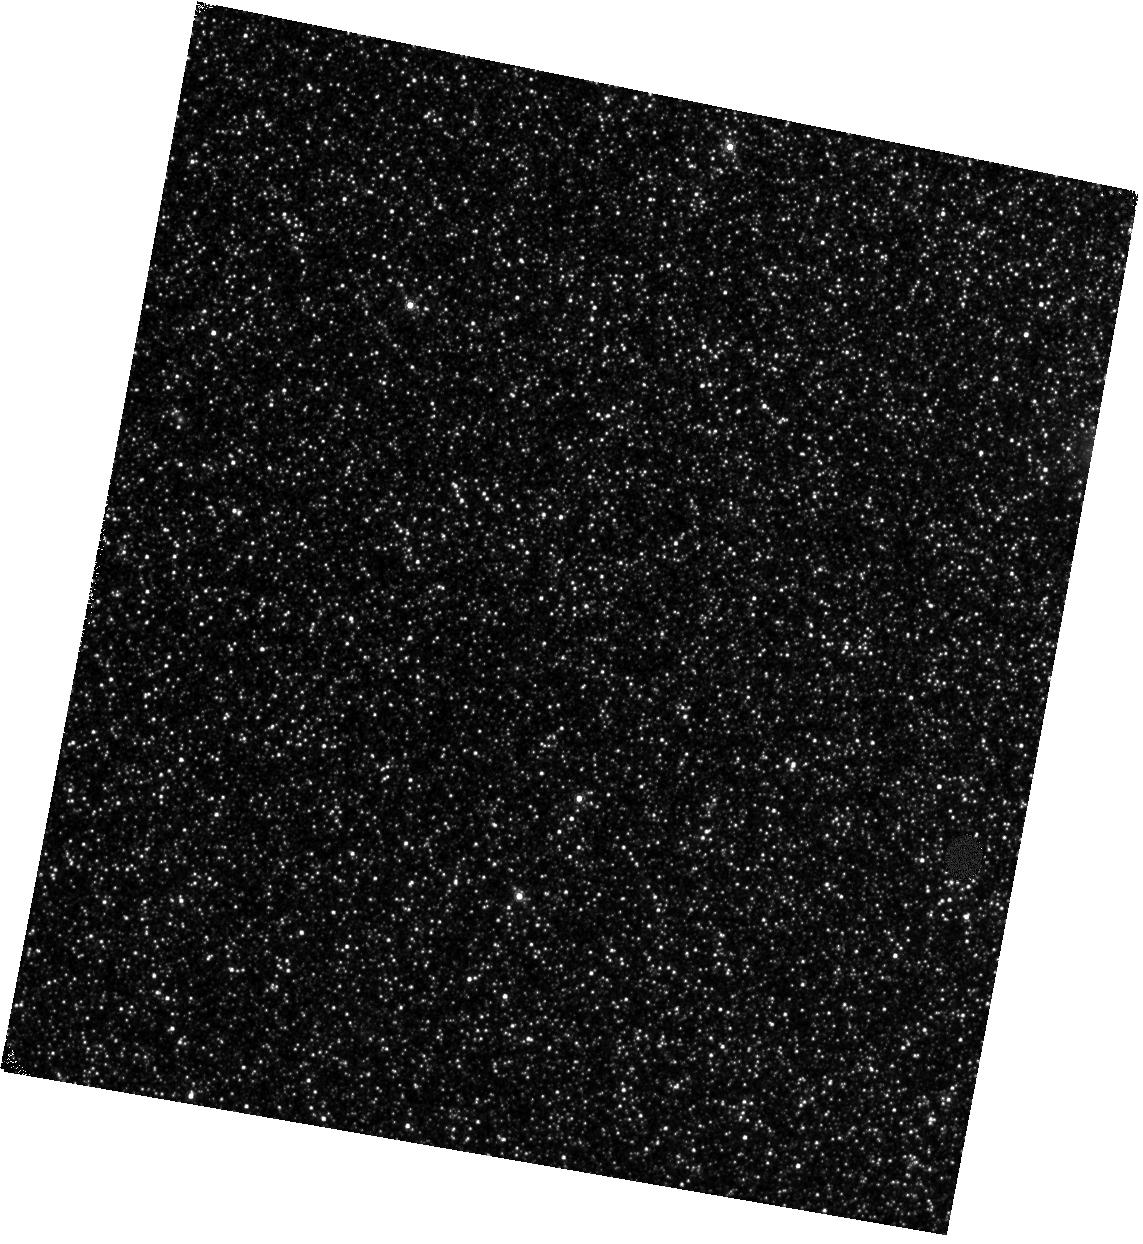
Target: M31-POS09
Instrument: WFC3/IR
Filter: F153M
Exposure: 14 min
Observation ID: hst_14072_09_wfc3_ir_f153m_icyx09

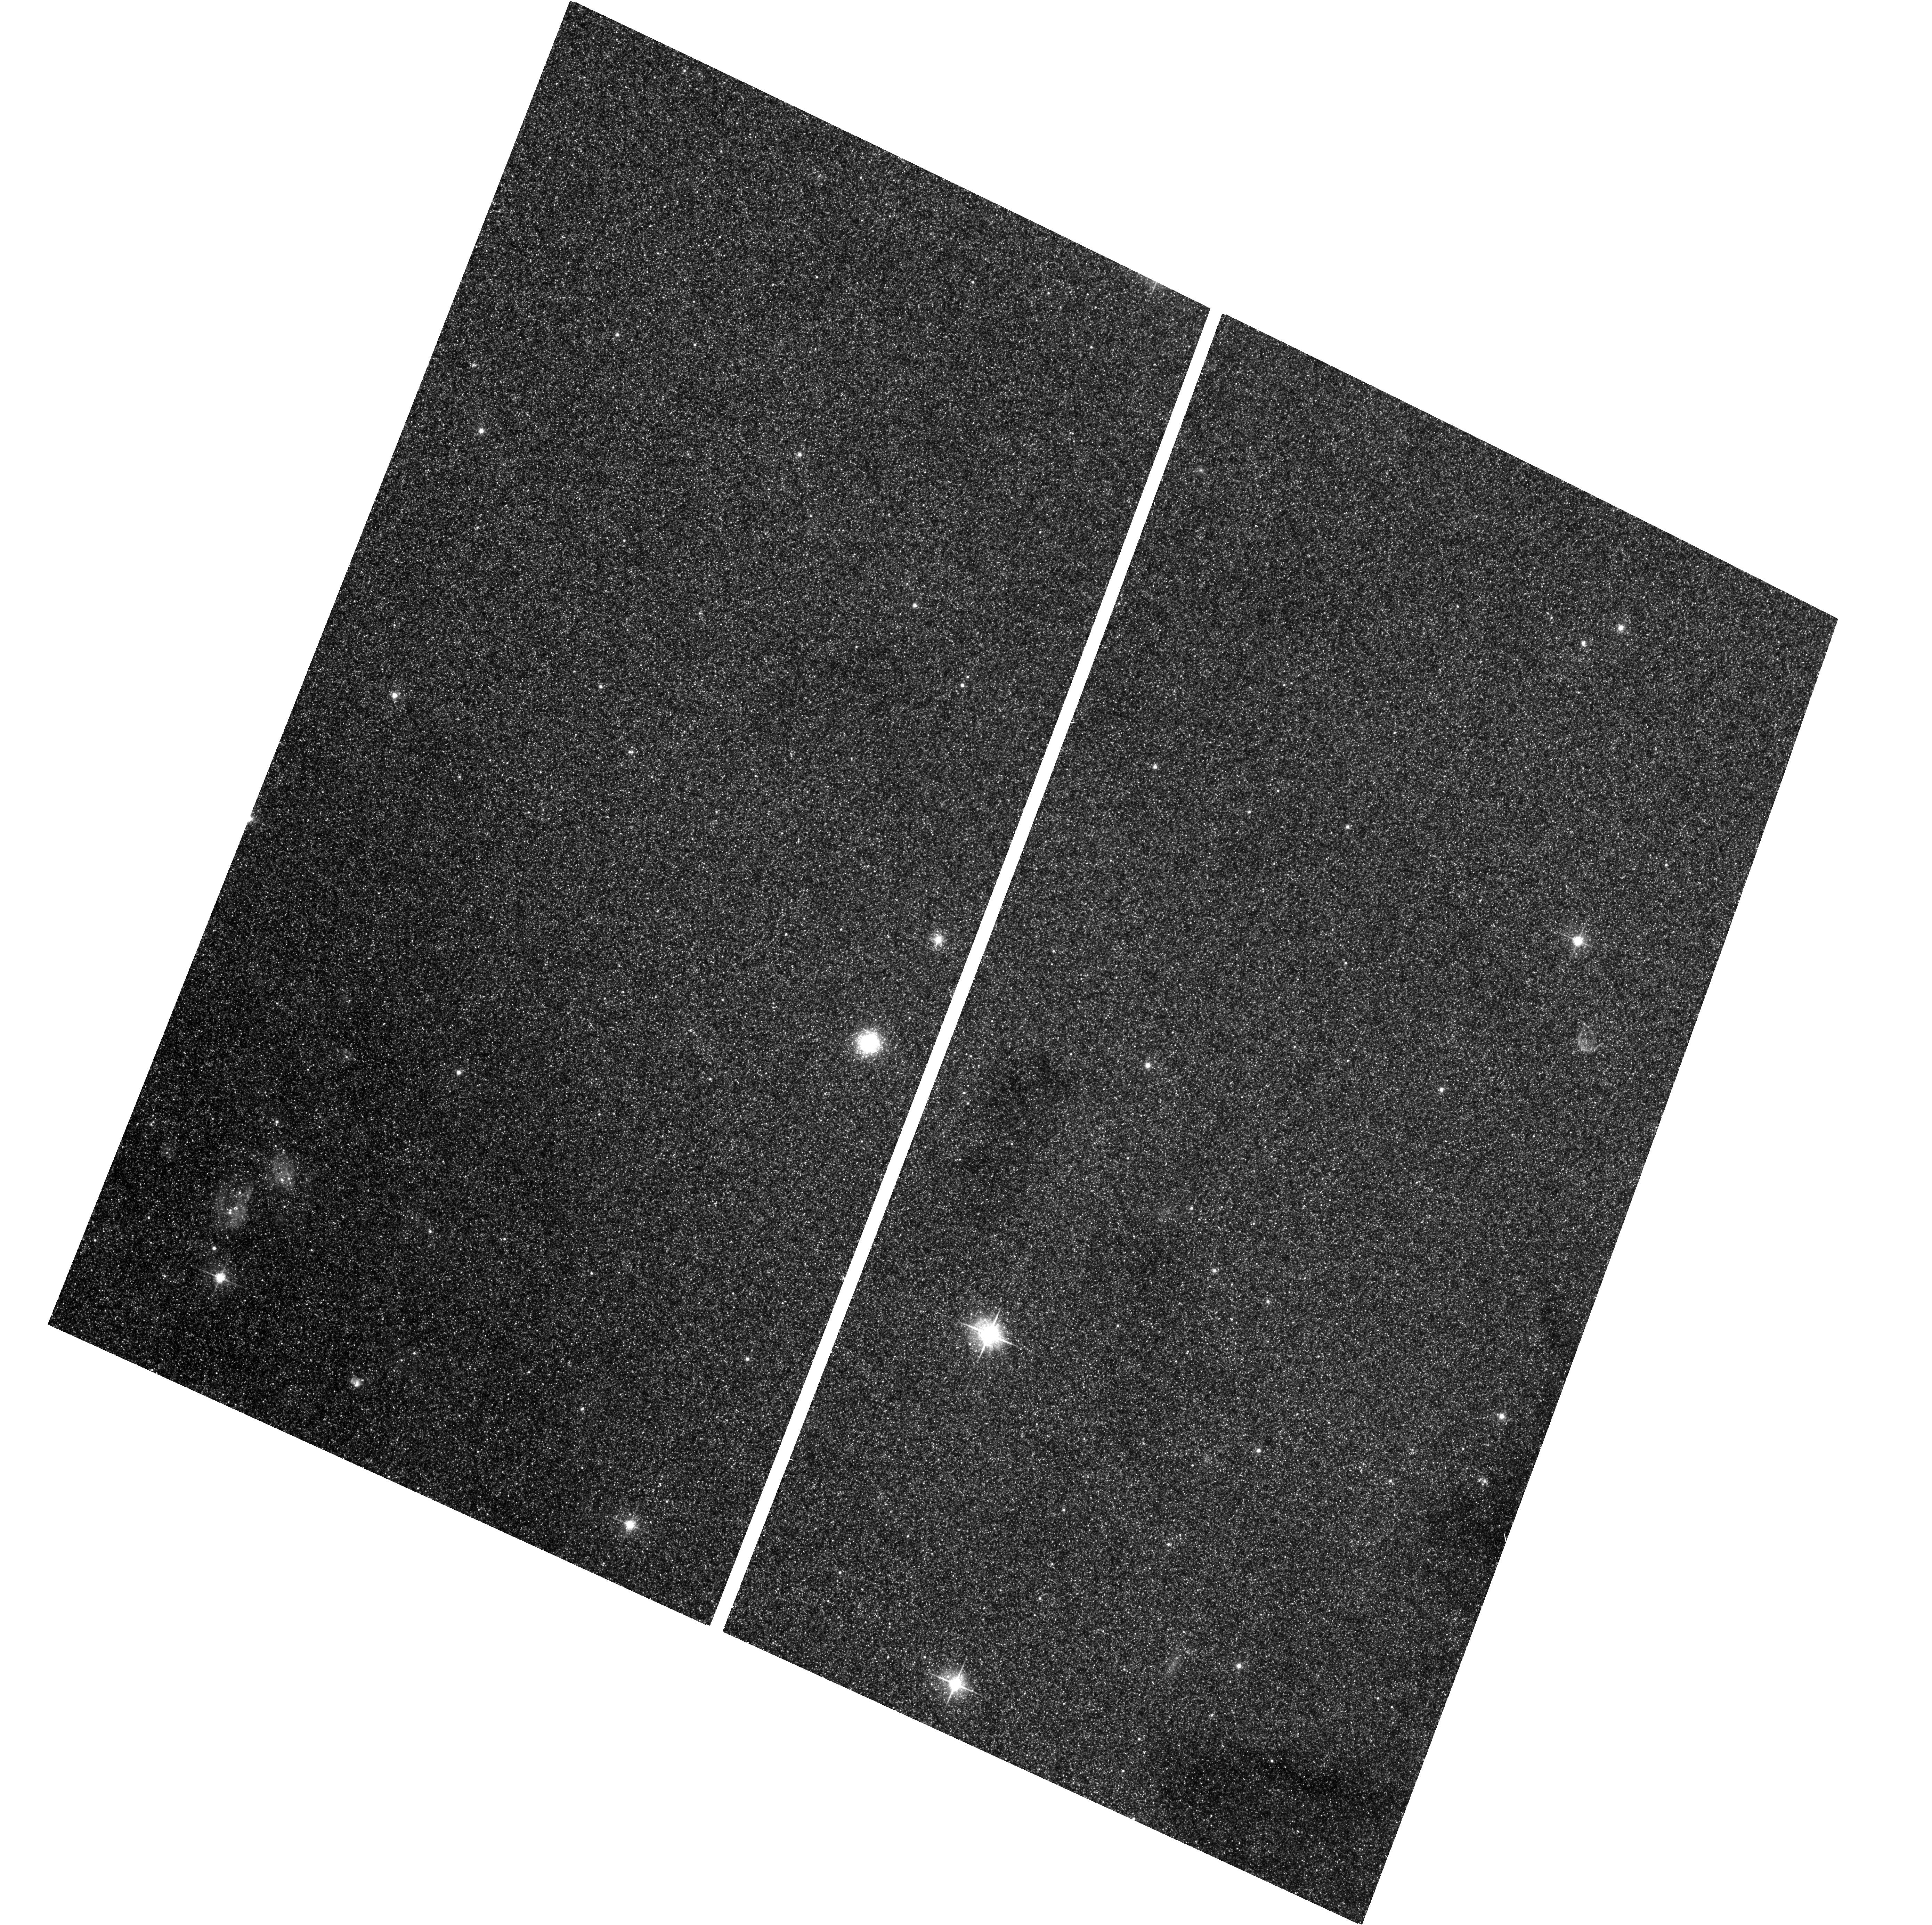
Target: field at RA 10.943°, Dec 41.449°
Instrument: ACS/WFC
Filter: F625W
Exposure: 7 min
Observation ID: hst_14072_02_acs_wfc_f625w_jcyx02

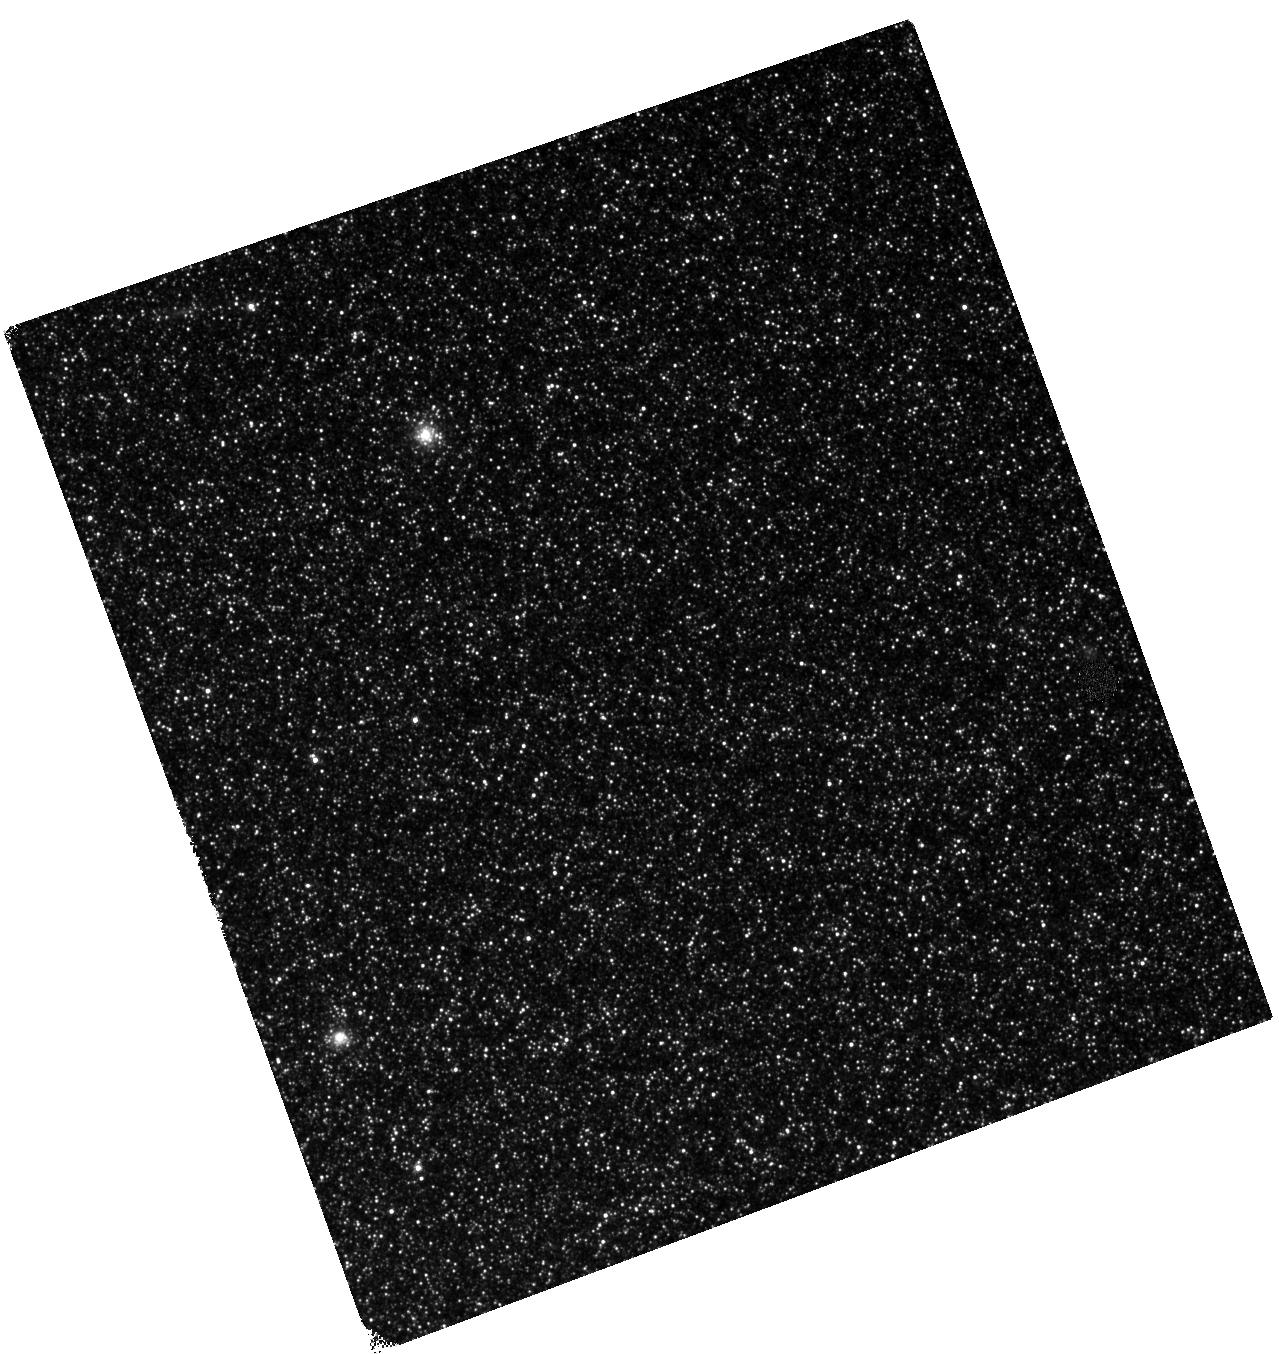
Target: M31-POS04
Instrument: WFC3/IR
Filter: F127M
Exposure: 14 min
Observation ID: hst_14072_04_wfc3_ir_f127m_icyx04

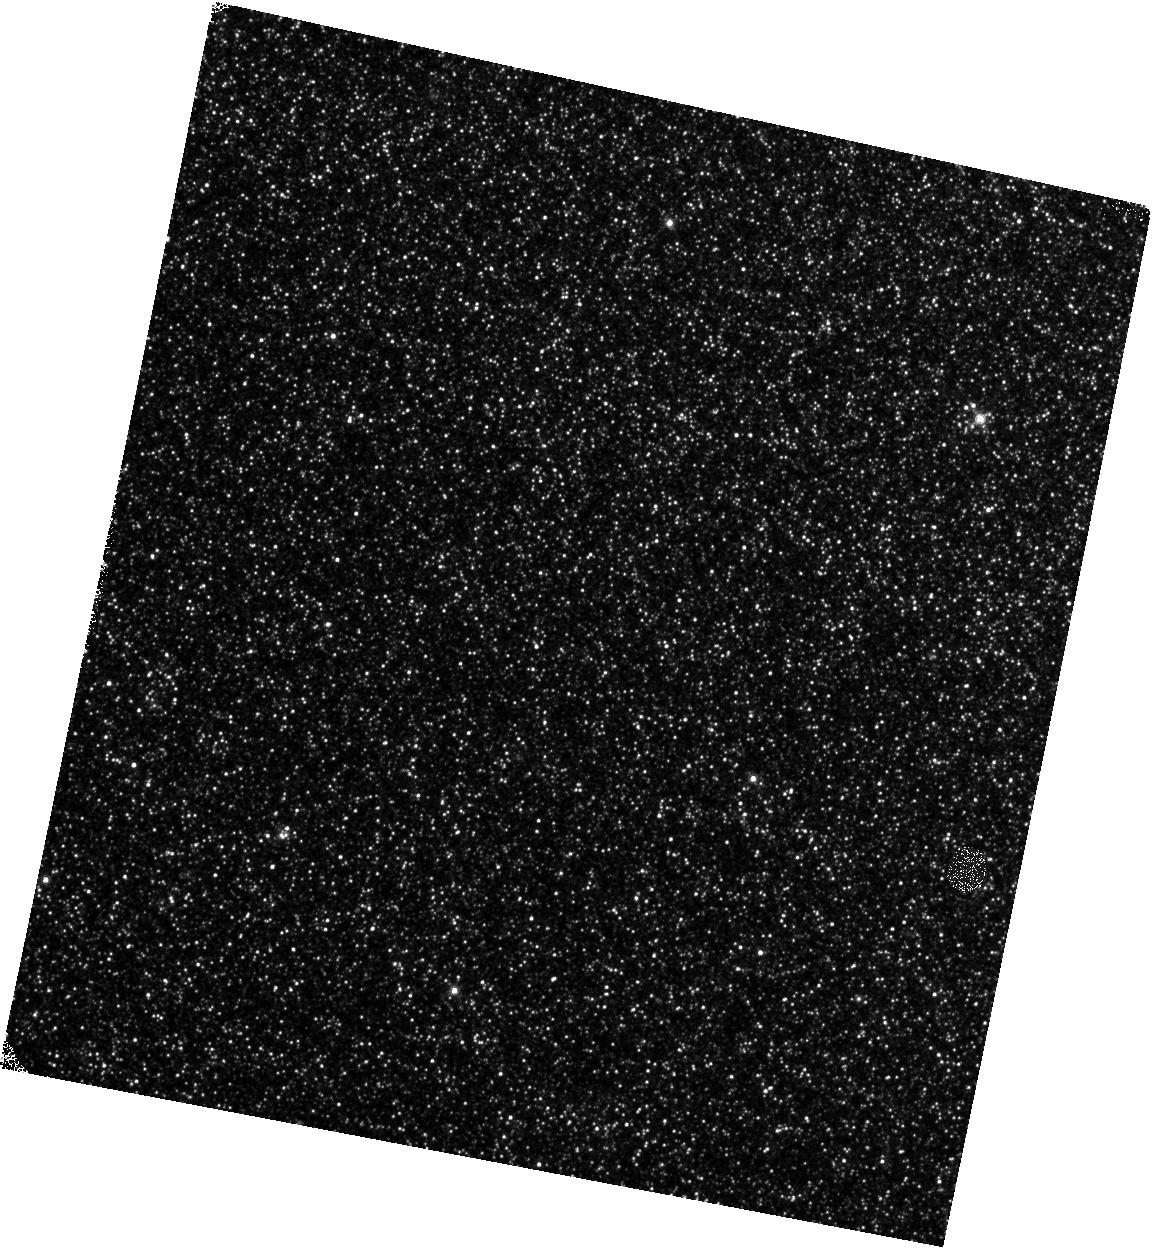
Target: M31-POS08
Instrument: WFC3/IR
Filter: F139M
Exposure: 14 min
Observation ID: hst_14072_08_wfc3_ir_f139m_icyx08

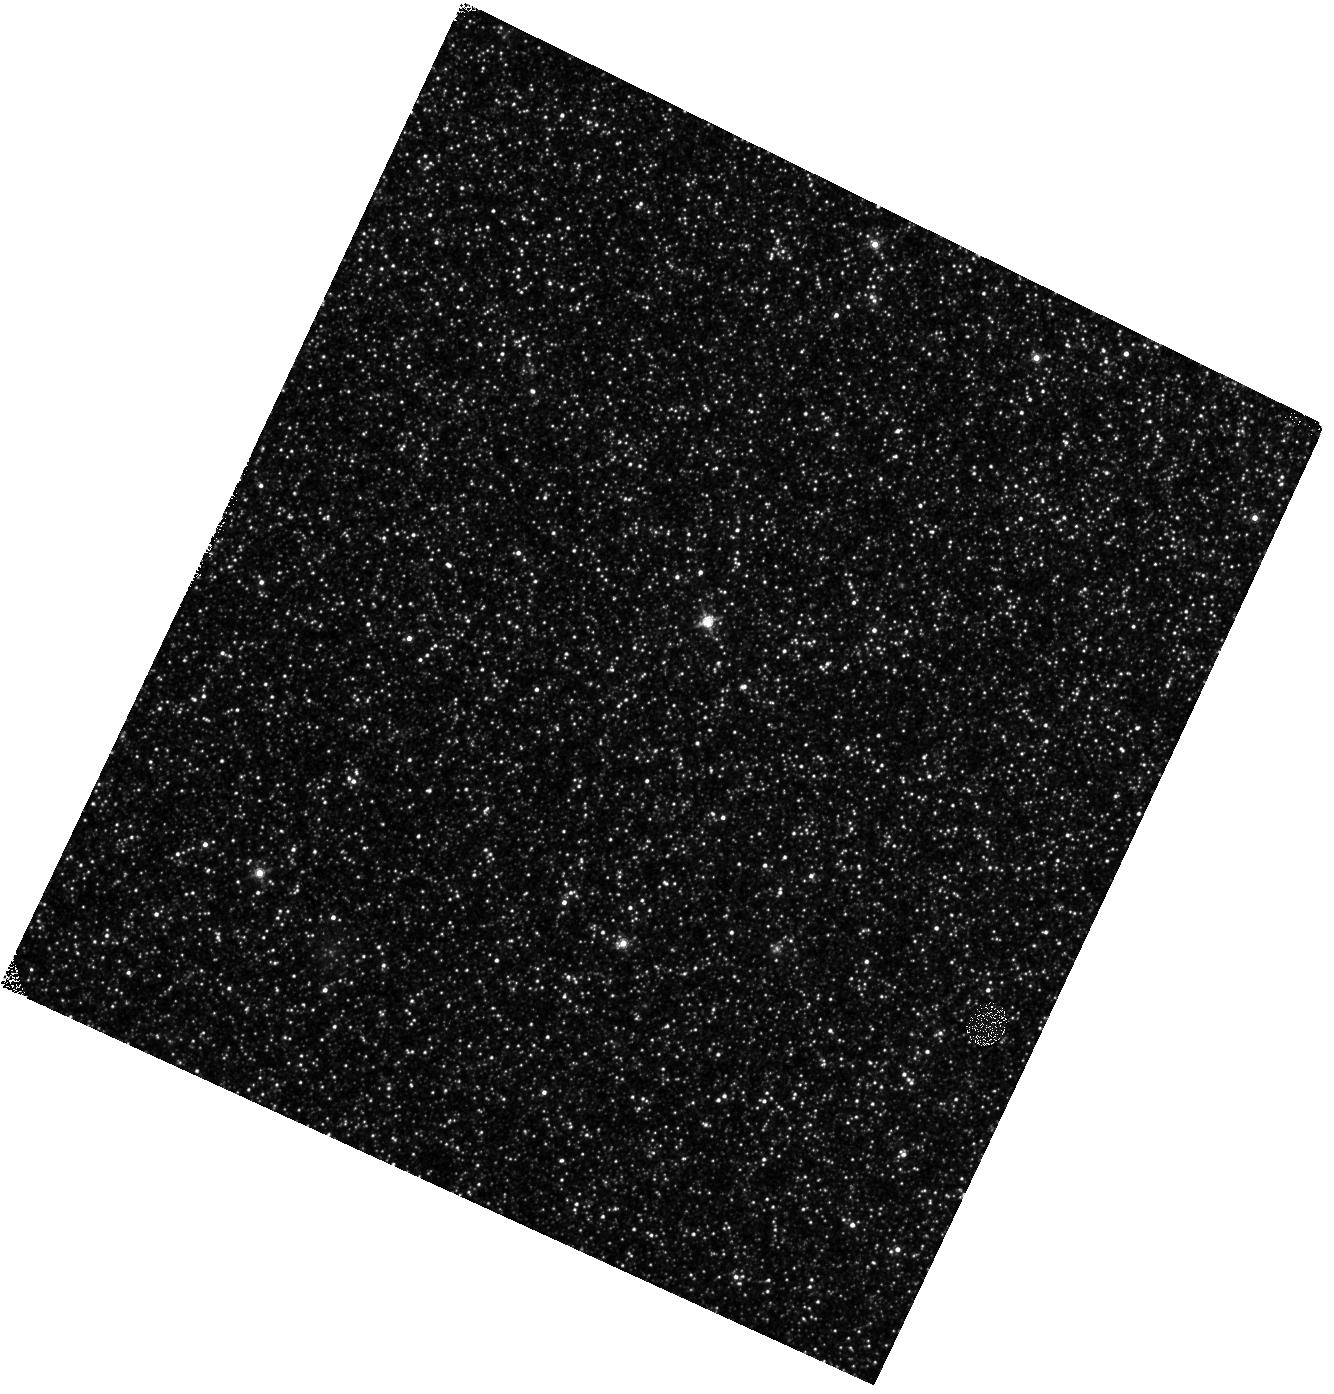
Target: M31-POS10
Instrument: WFC3/IR
Filter: F139M
Exposure: 14 min
Observation ID: hst_14072_10_wfc3_ir_f139m_icyx10

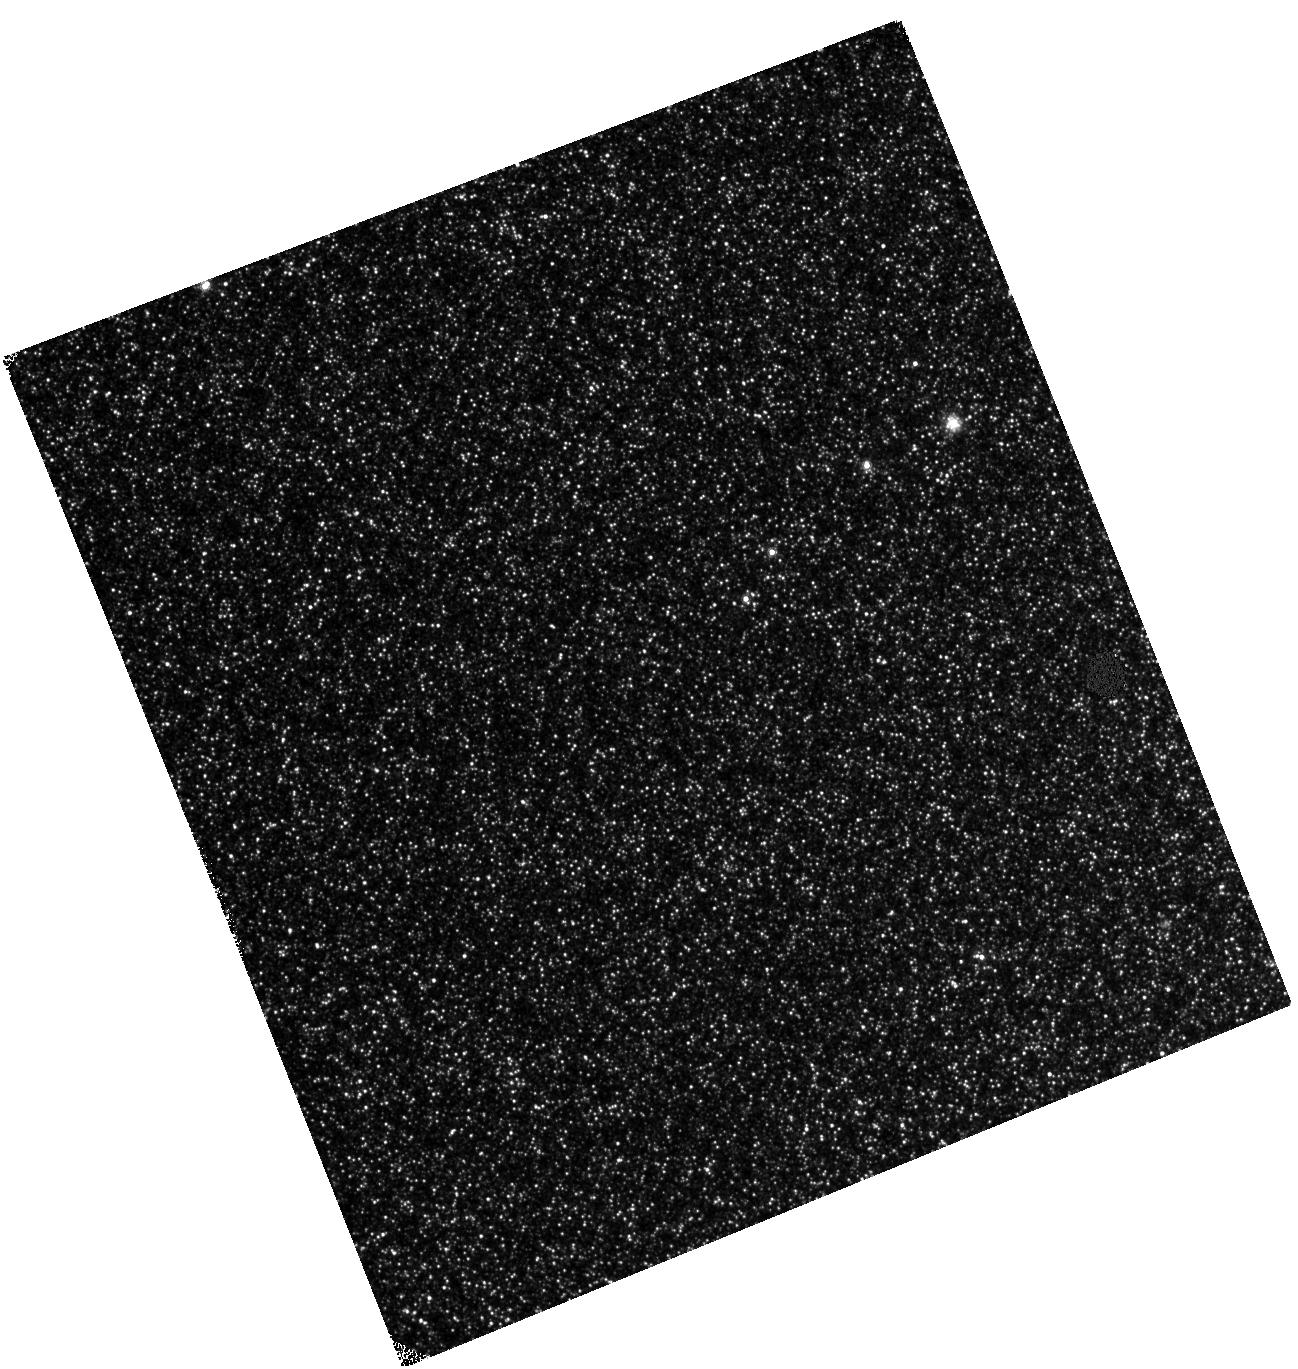
Target: M31-POS06
Instrument: WFC3/IR
Filter: F139M
Exposure: 14 min
Observation ID: hst_14072_06_wfc3_ir_f139m_icyx06

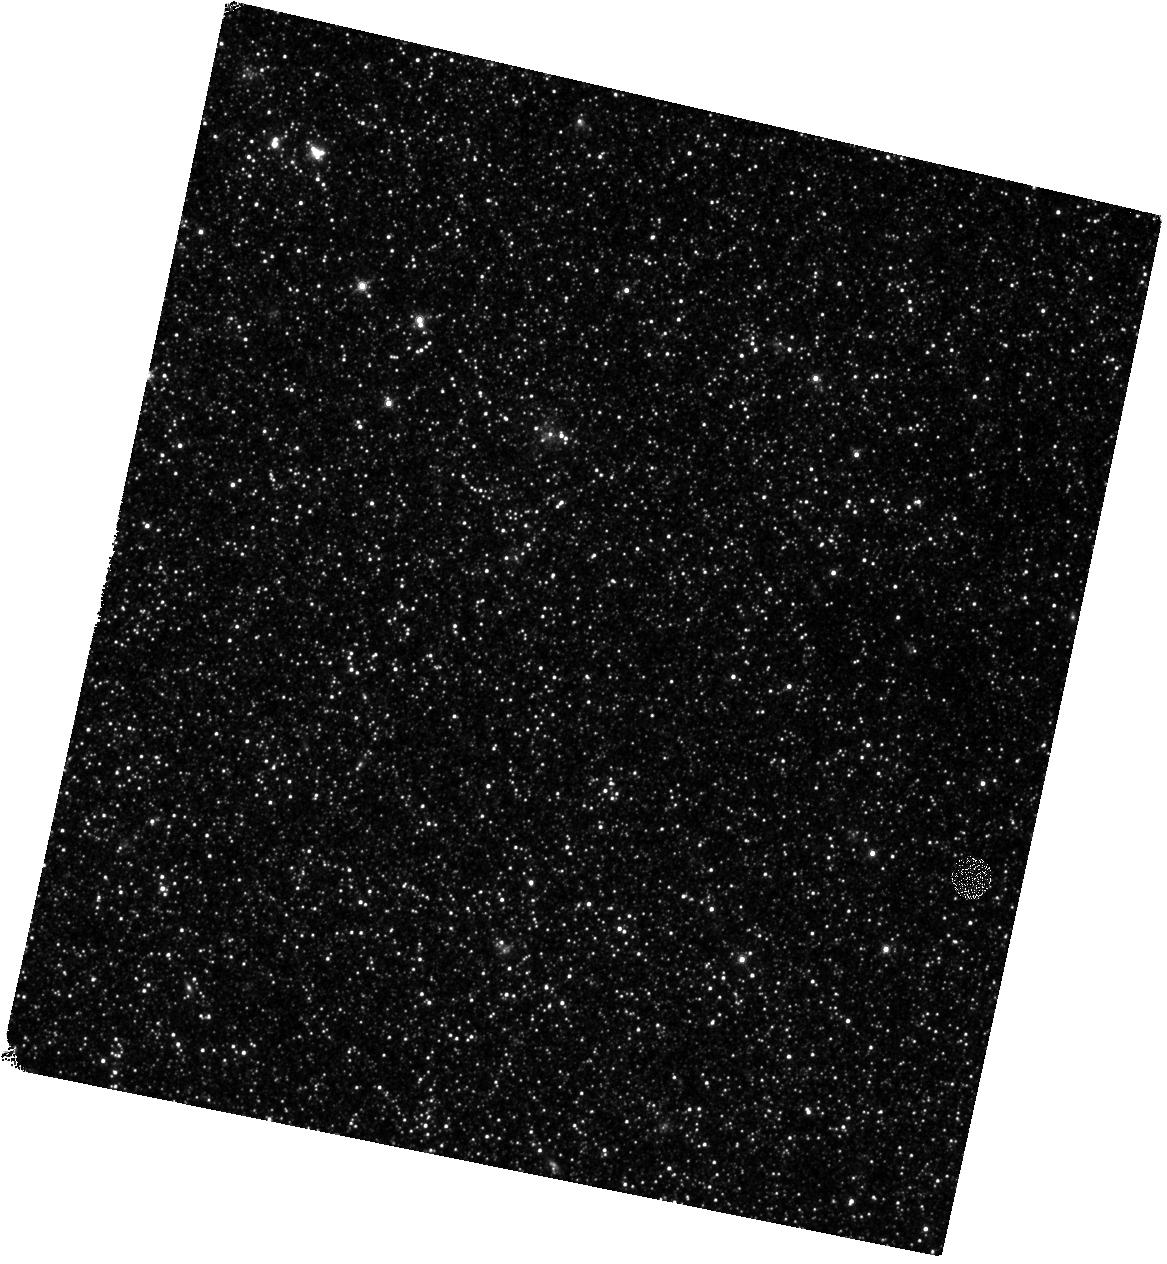
Target: M31-POS15
Instrument: WFC3/IR
Filter: F127M
Exposure: 14 min
Observation ID: hst_14072_15_wfc3_ir_f127m_icyx15

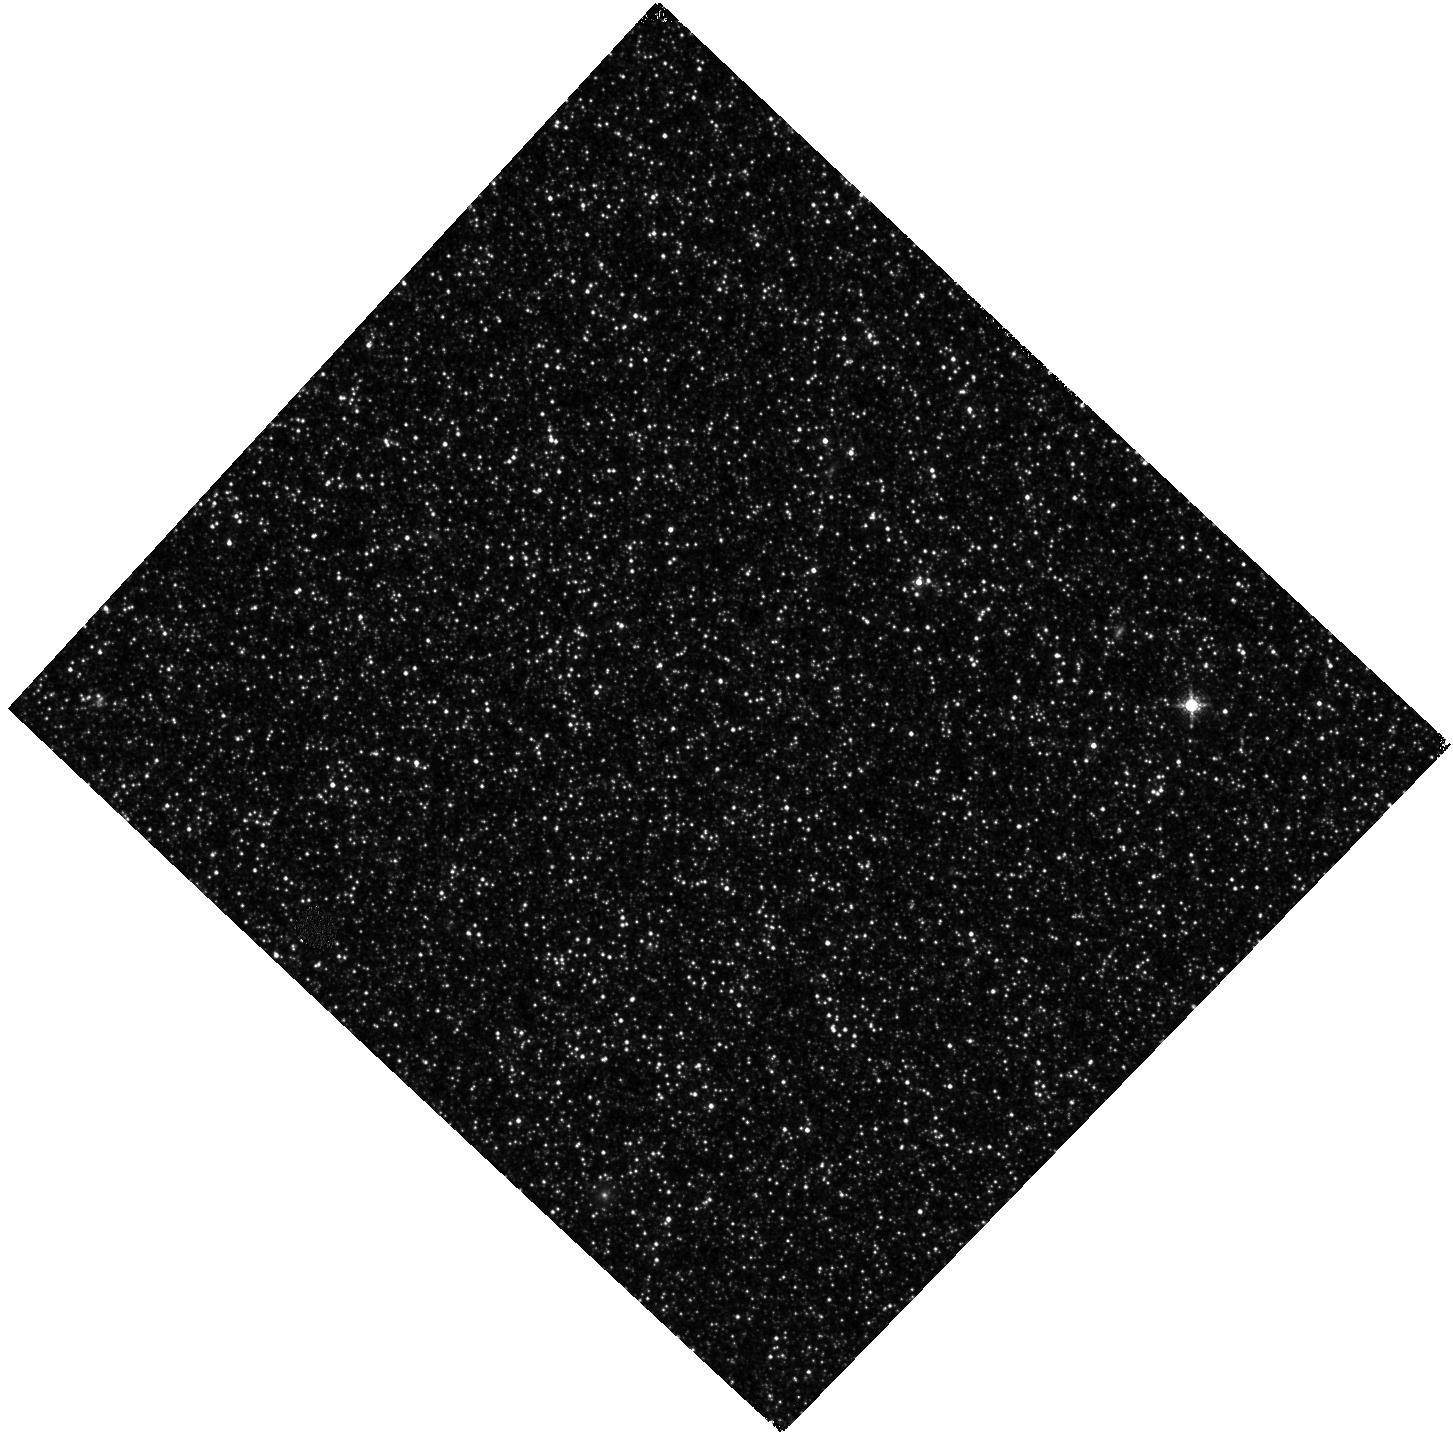
Target: M31-POS14
Instrument: WFC3/IR
Filter: F153M
Exposure: 14 min
Observation ID: hst_14072_14_wfc3_ir_f153m_icyx14

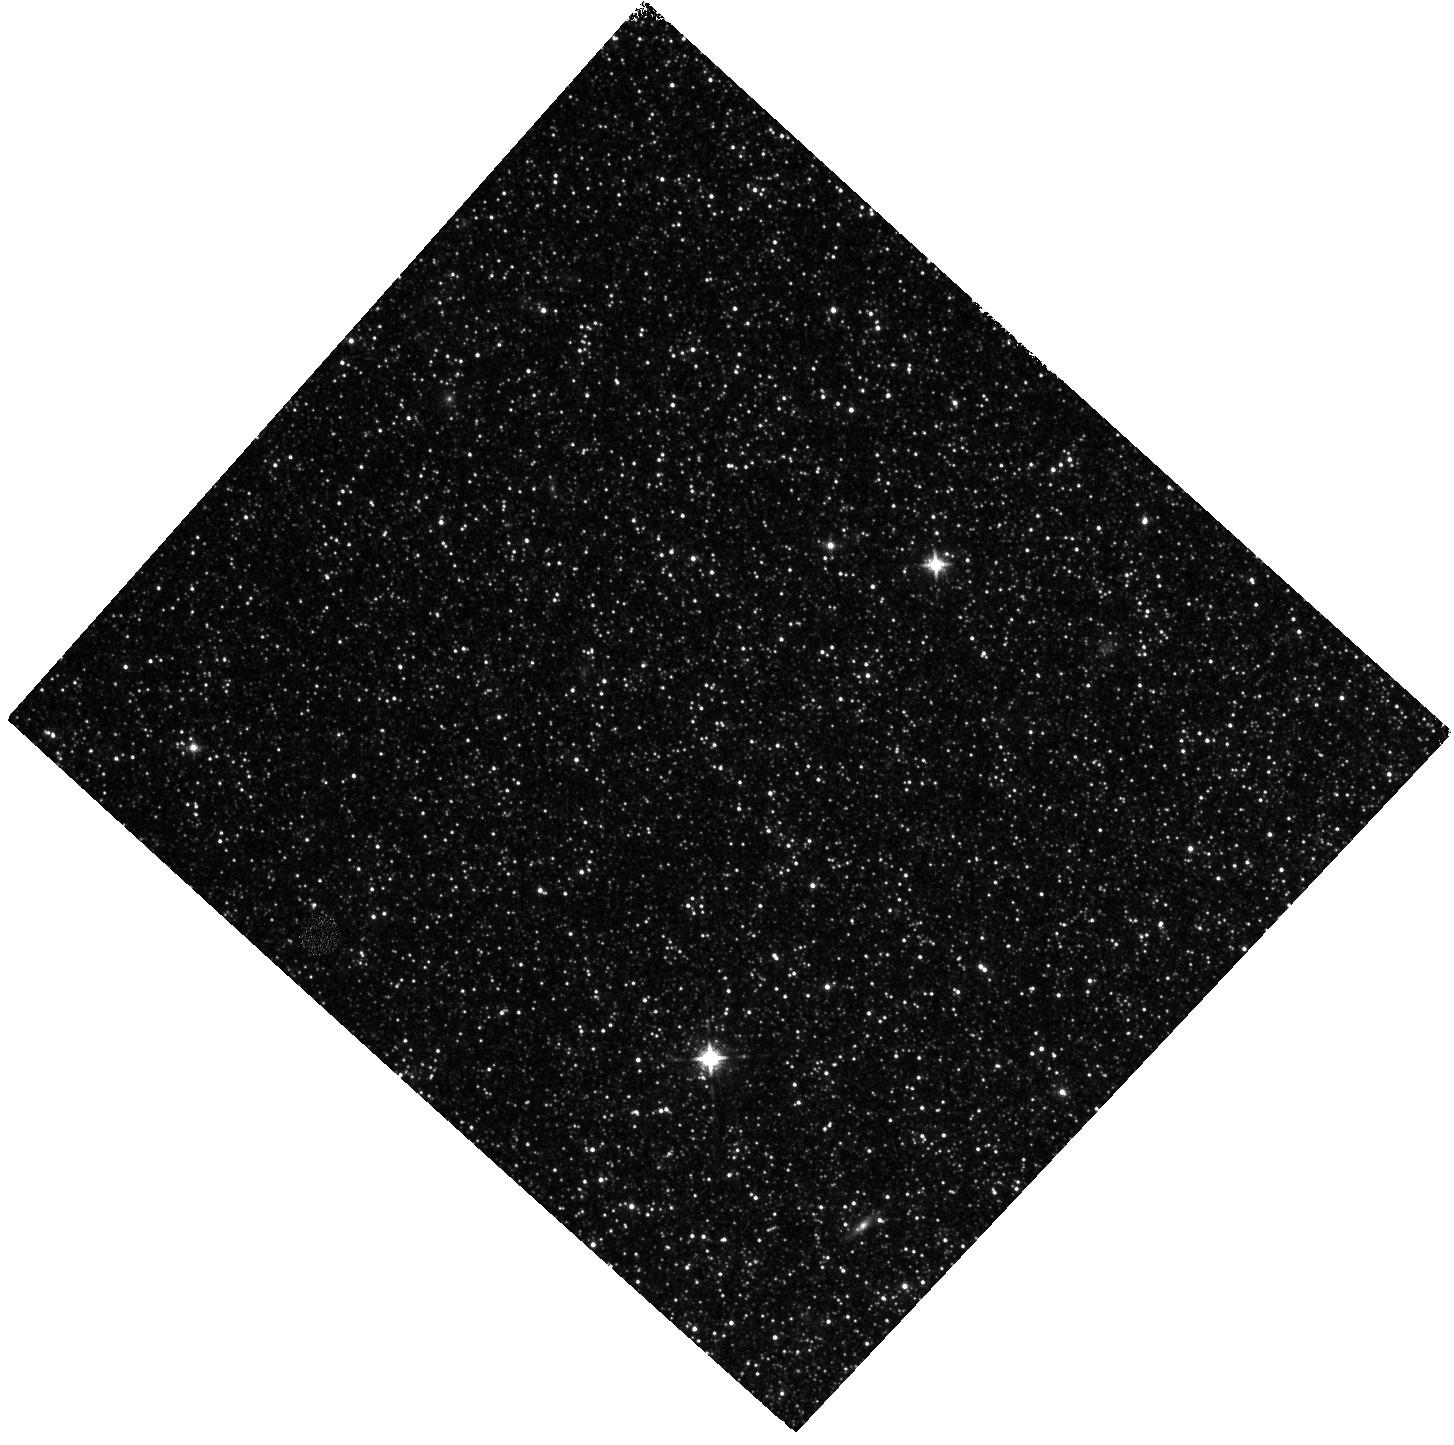
Target: M31-POS18
Instrument: WFC3/IR
Filter: F127M
Exposure: 14 min
Observation ID: hst_14072_18_wfc3_ir_f127m_icyx18

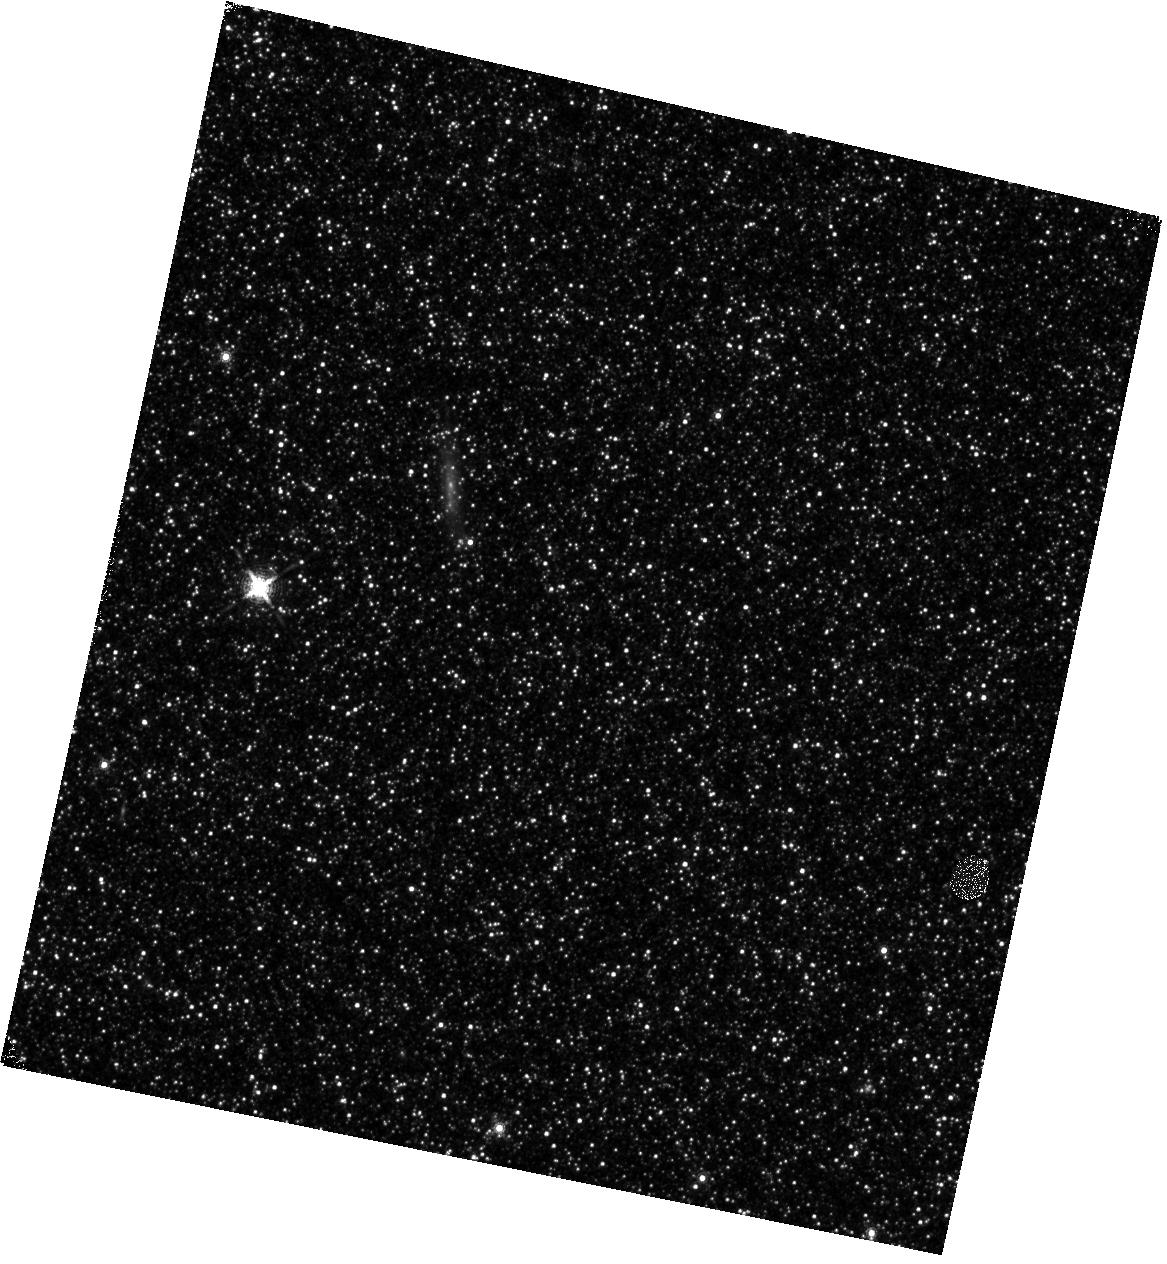
Target: M31-POS16
Instrument: WFC3/IR
Filter: F153M
Exposure: 14 min
Observation ID: hst_14072_16_wfc3_ir_f153m_icyx16

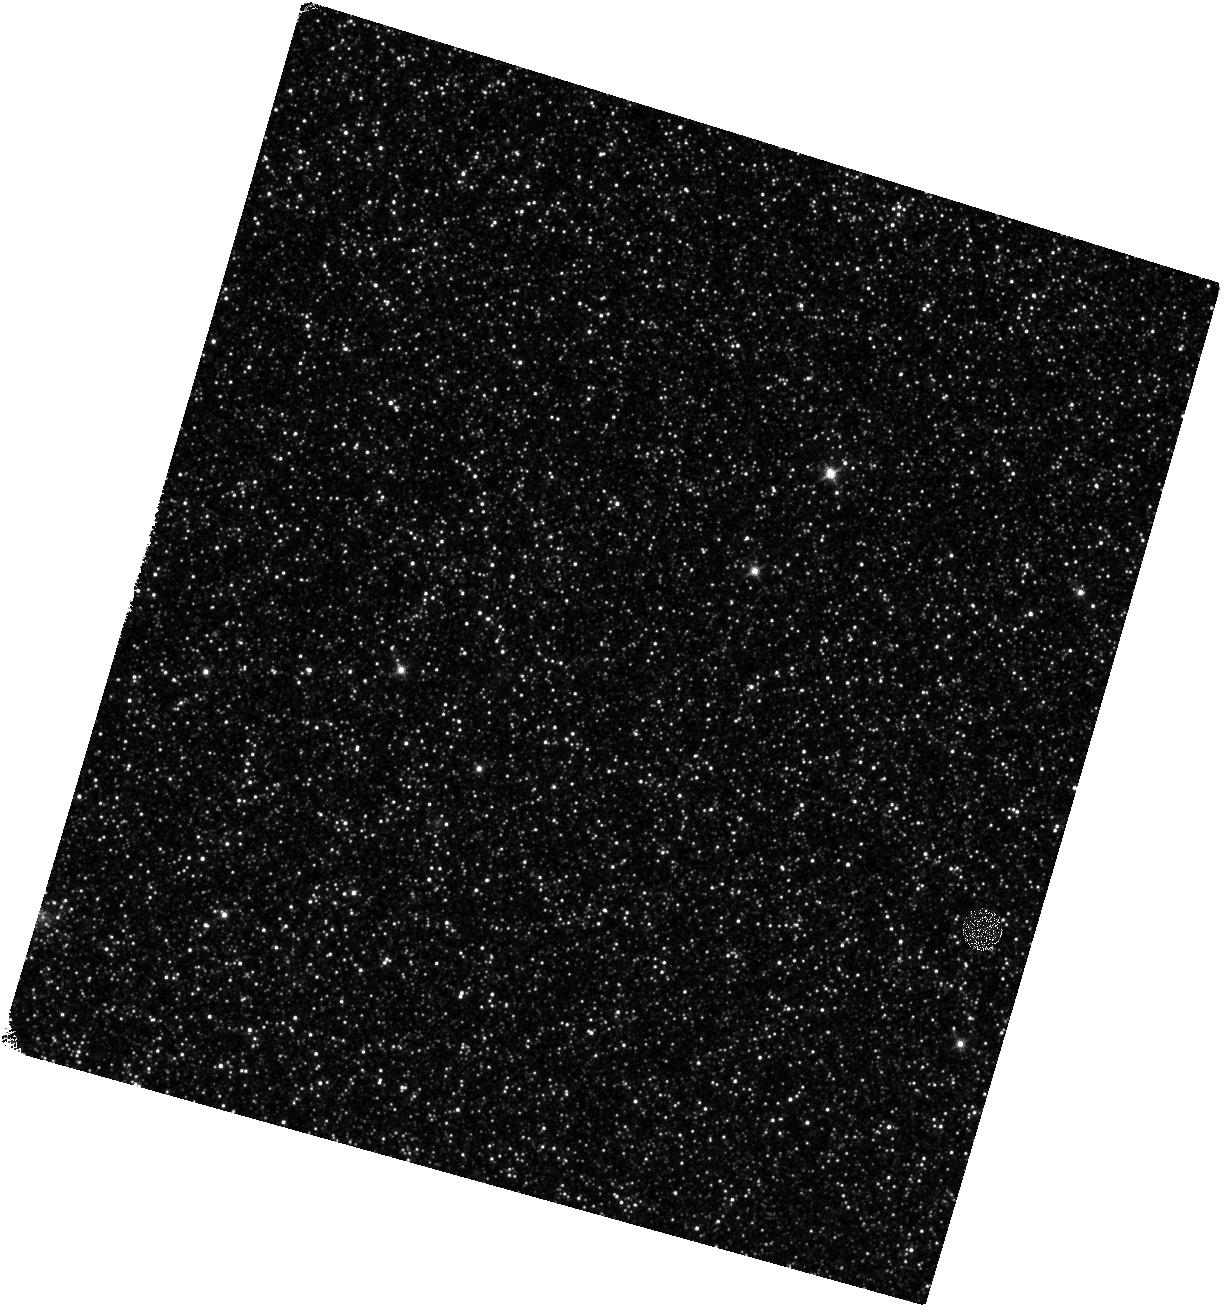
Target: M31-POS13
Instrument: WFC3/IR
Filter: F127M
Exposure: 14 min
Observation ID: hst_14072_13_wfc3_ir_f127m_icyx13

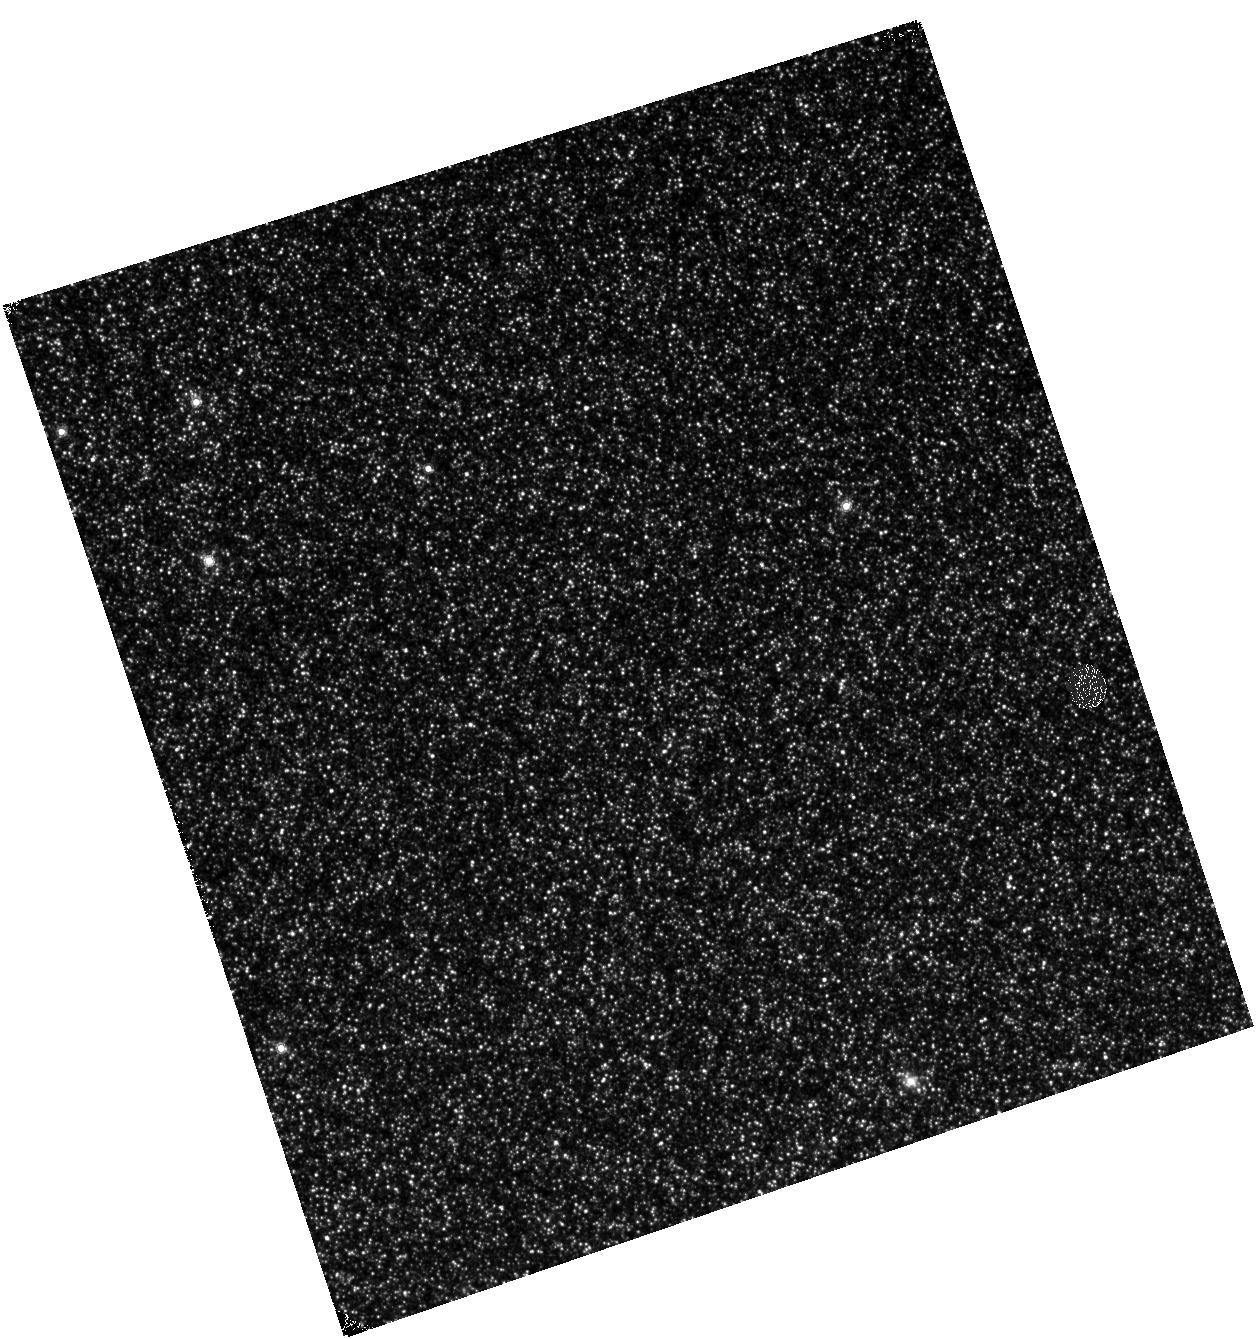
Target: M31-POS01
Instrument: WFC3/IR
Filter: F153M
Exposure: 14 min
Observation ID: hst_14072_01_wfc3_ir_f153m_icyx01

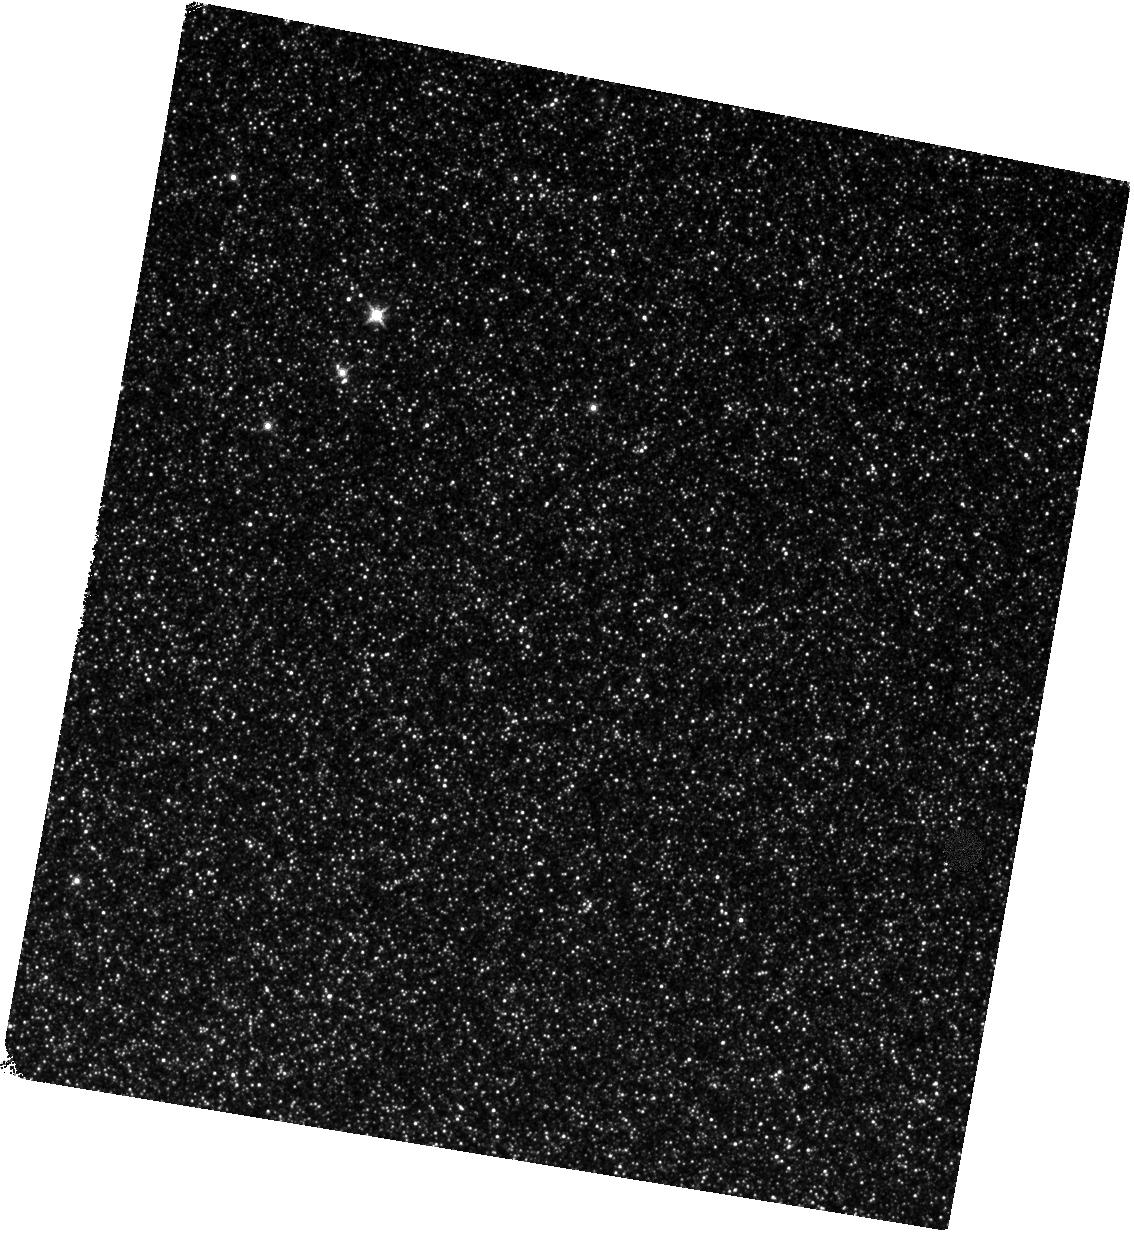
Target: M31-POS03
Instrument: WFC3/IR
Filter: F127M
Exposure: 14 min
Observation ID: hst_14072_03_wfc3_ir_f127m_icyx03

The Evolution of Metal-rich Asymptotic Giant Branch Stars (PI: Boyer, Martha L.)

Theoretical models of Asymptotic Giant Branch (AGB) stellar evolution rely on observations of the ratio of carbon-rich (C) to oxygen-rich (M) stars and the carbon star luminosity function (CSLF). Sensitivity and resolution limitations have restricted measurements of C/M and the CSLF to metal-poor environments in nearby galaxies. Unfortunately, while HST WFC3/IR broad-band imaging can detect AGB stars in more distant, metal-rich galaxies, it is impossible to distinguish between different AGB subtypes with only the available broad-band filters. However, our successful Cycle 20 1-orbit pilot program showed that AGB stars can be effectively separated into C and M stars using the WFC3/IR medium-band filters. Thus, detailed studies of AGB stellar evolution are now possible in galaxies that are only resolvable with HST. We propose to use the WFC3/IR medium-band filters to make the very first bias-free measurement of C/M and the CSLF in a metal-rich environment (M31). Our high-precision measurement of the morphology of the CSLF will calibrate the efficiency of the third dredge up and the minimum core mass to form a C star, both of which depend on the metallicity. Our measurements of the C/M ratio will leverage M31's metallicity distribution to determine the metallicity limit above which C stars cannot form. The interpretation of these observations is straightforward owing to the ability to leverage data products from the Panchromatic Andromeda Treasury (PHAT) program. As a result, we can conclusively evaluate AGB evolution models in a never-before-tested, metal-rich environment.